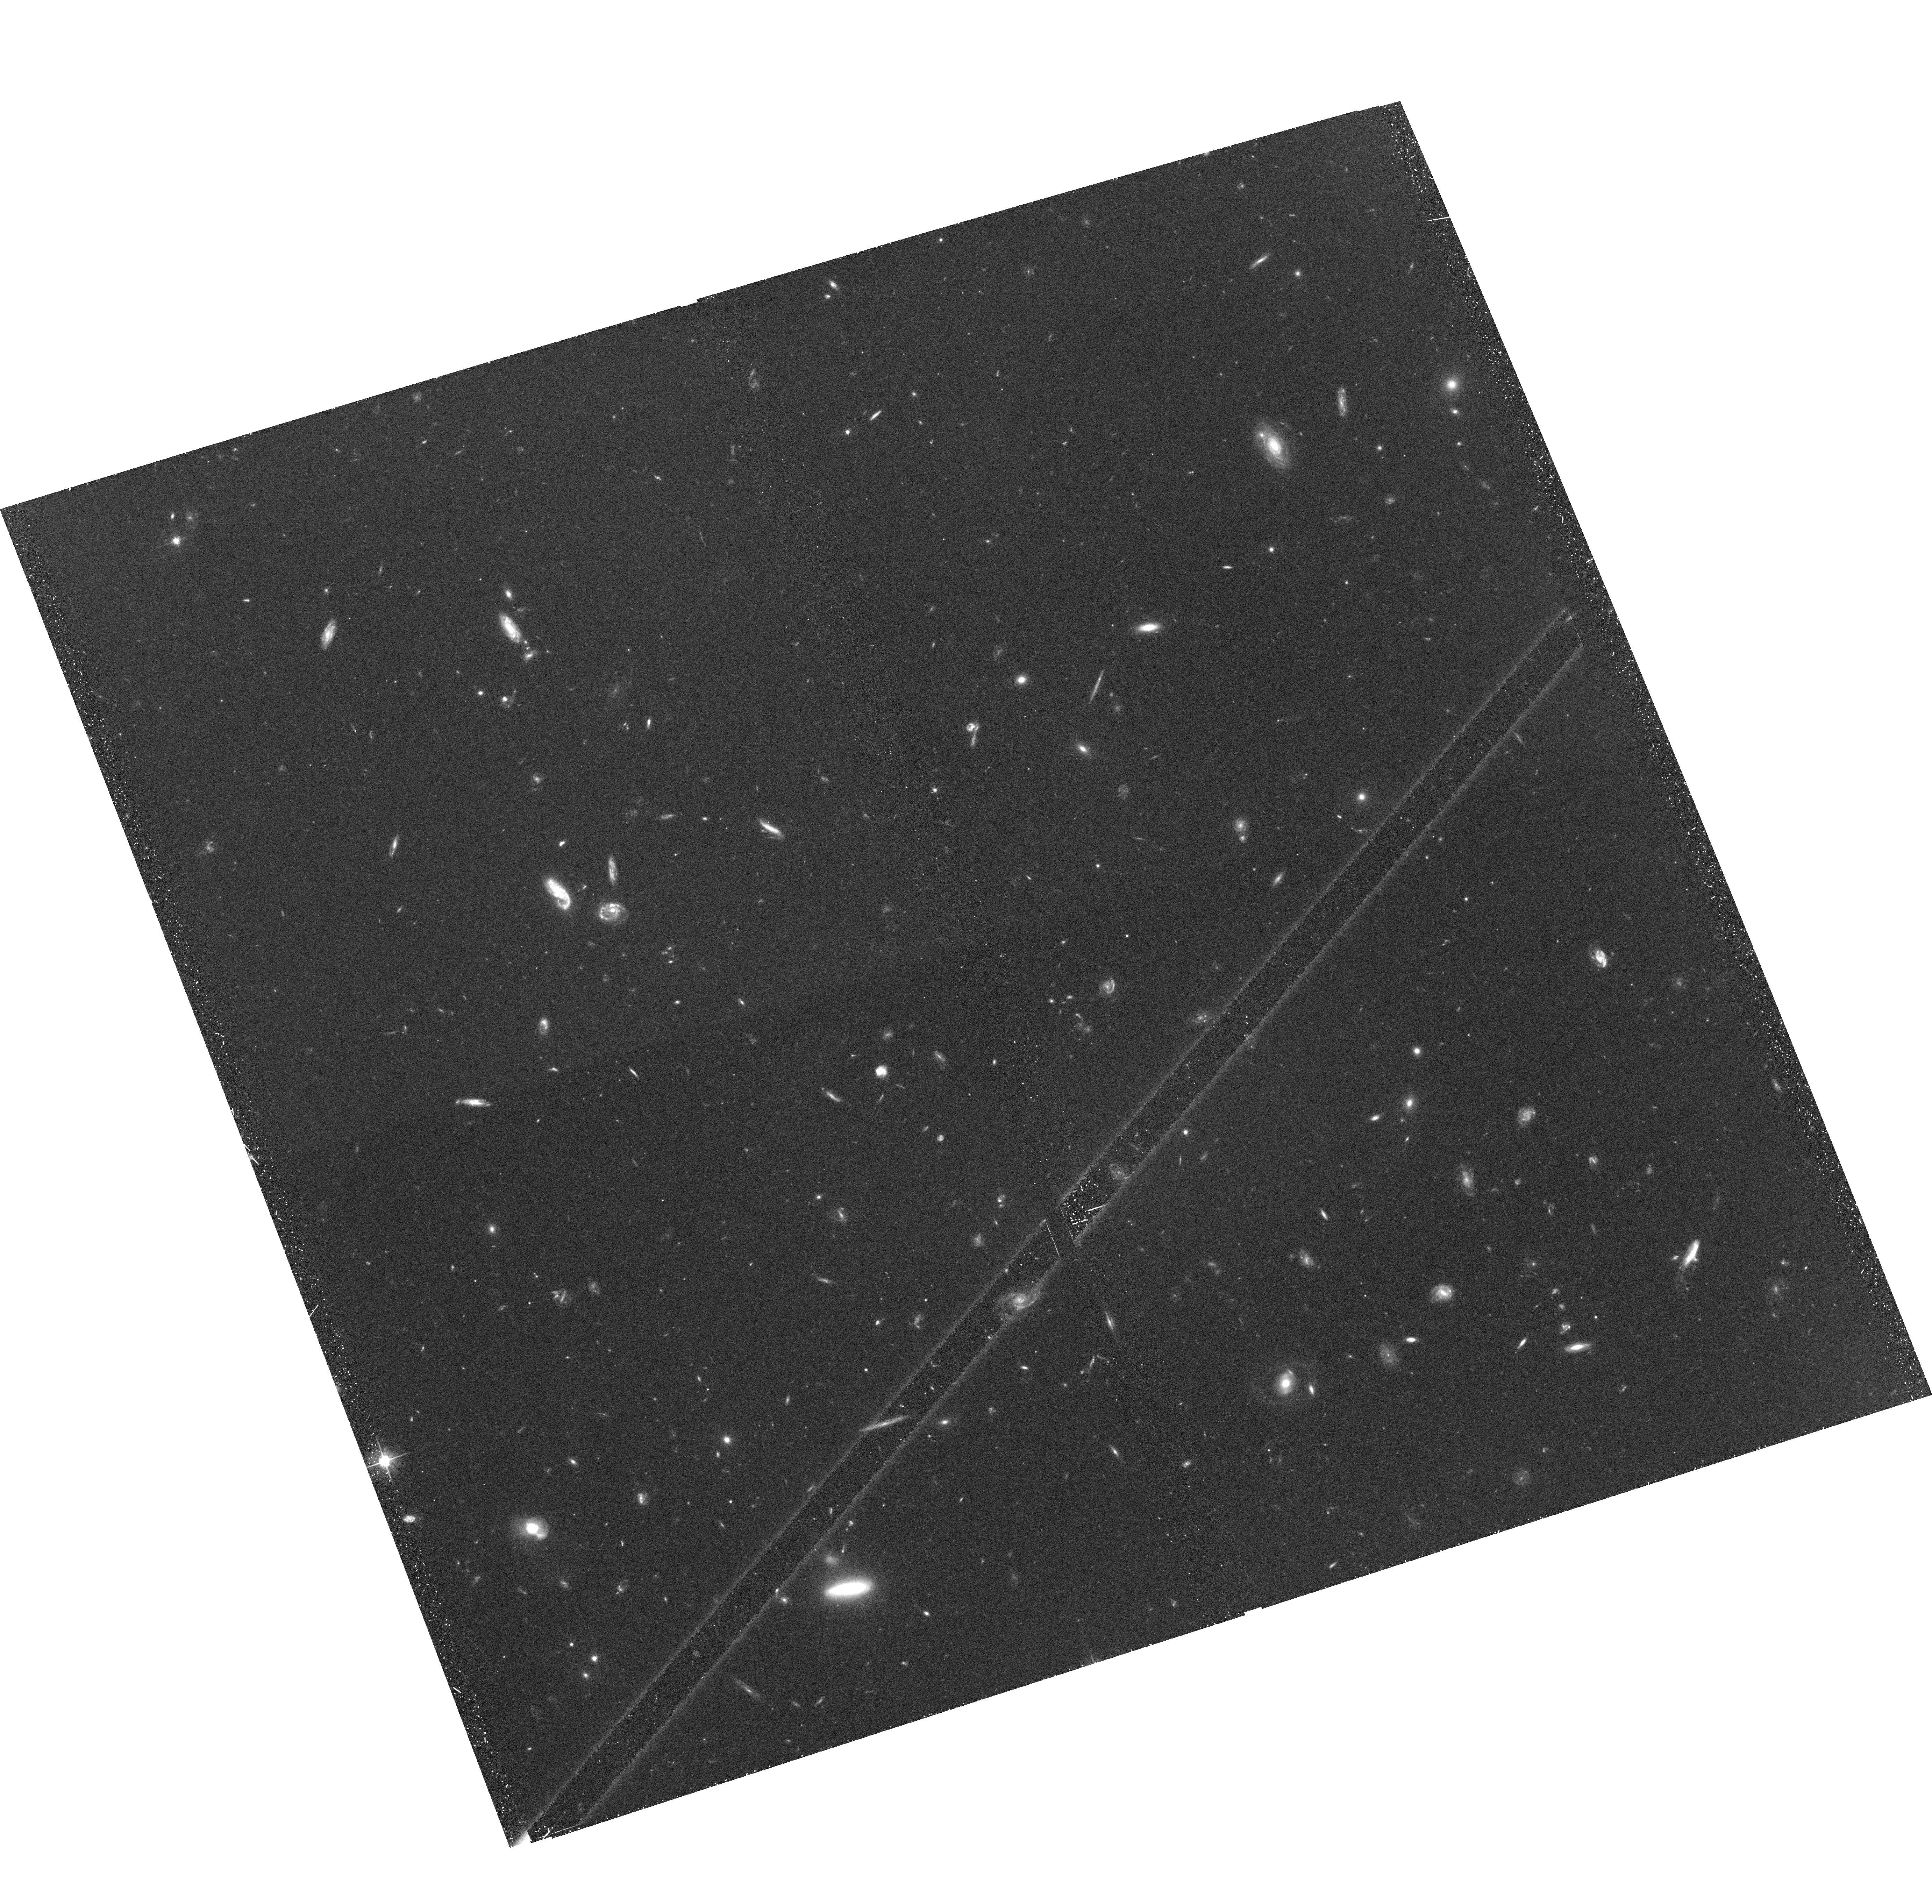
Target: GAL-CLUS-105727-032859. Instrument: ACS/WFC. Filter: F606W. Exposure: 37 min. Observation ID: hst_10994_03_acs_wfc_f606w_j9q103

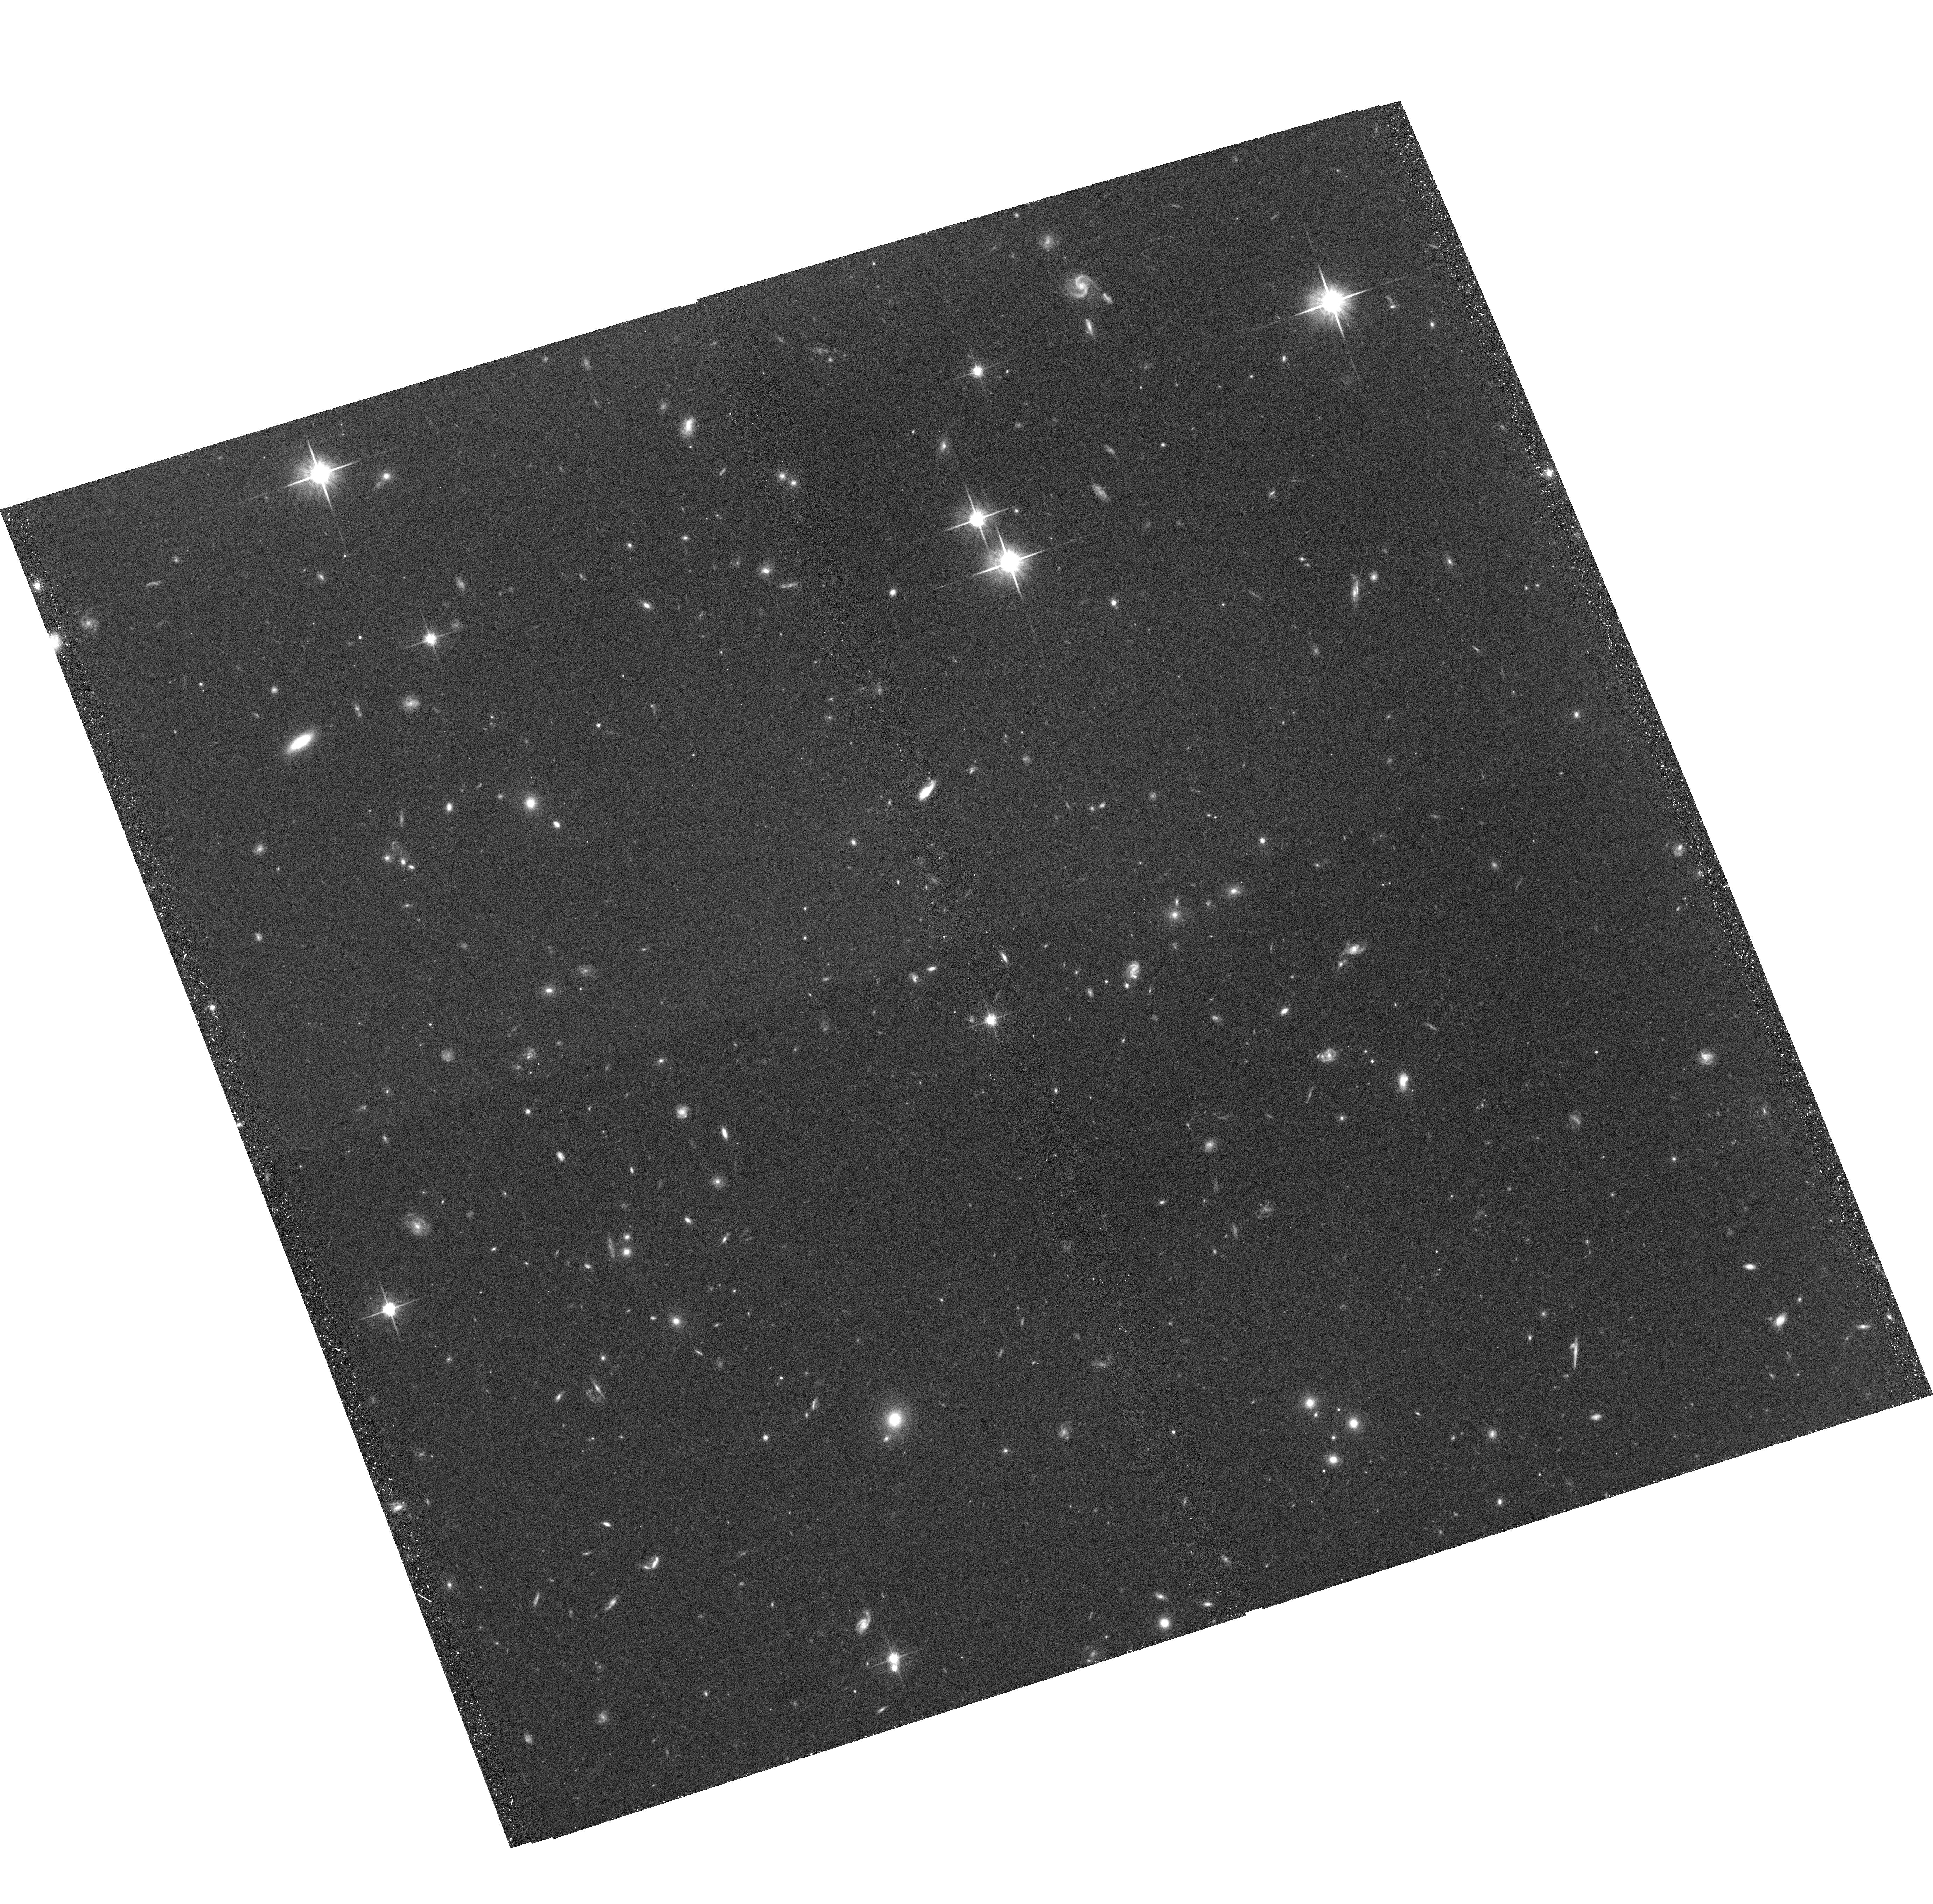
Target: GAL-CLUS-105757-033214. Instrument: ACS/WFC. Filter: F814W. Exposure: 37 min. Observation ID: hst_10994_02_acs_wfc_f814w_j9q102

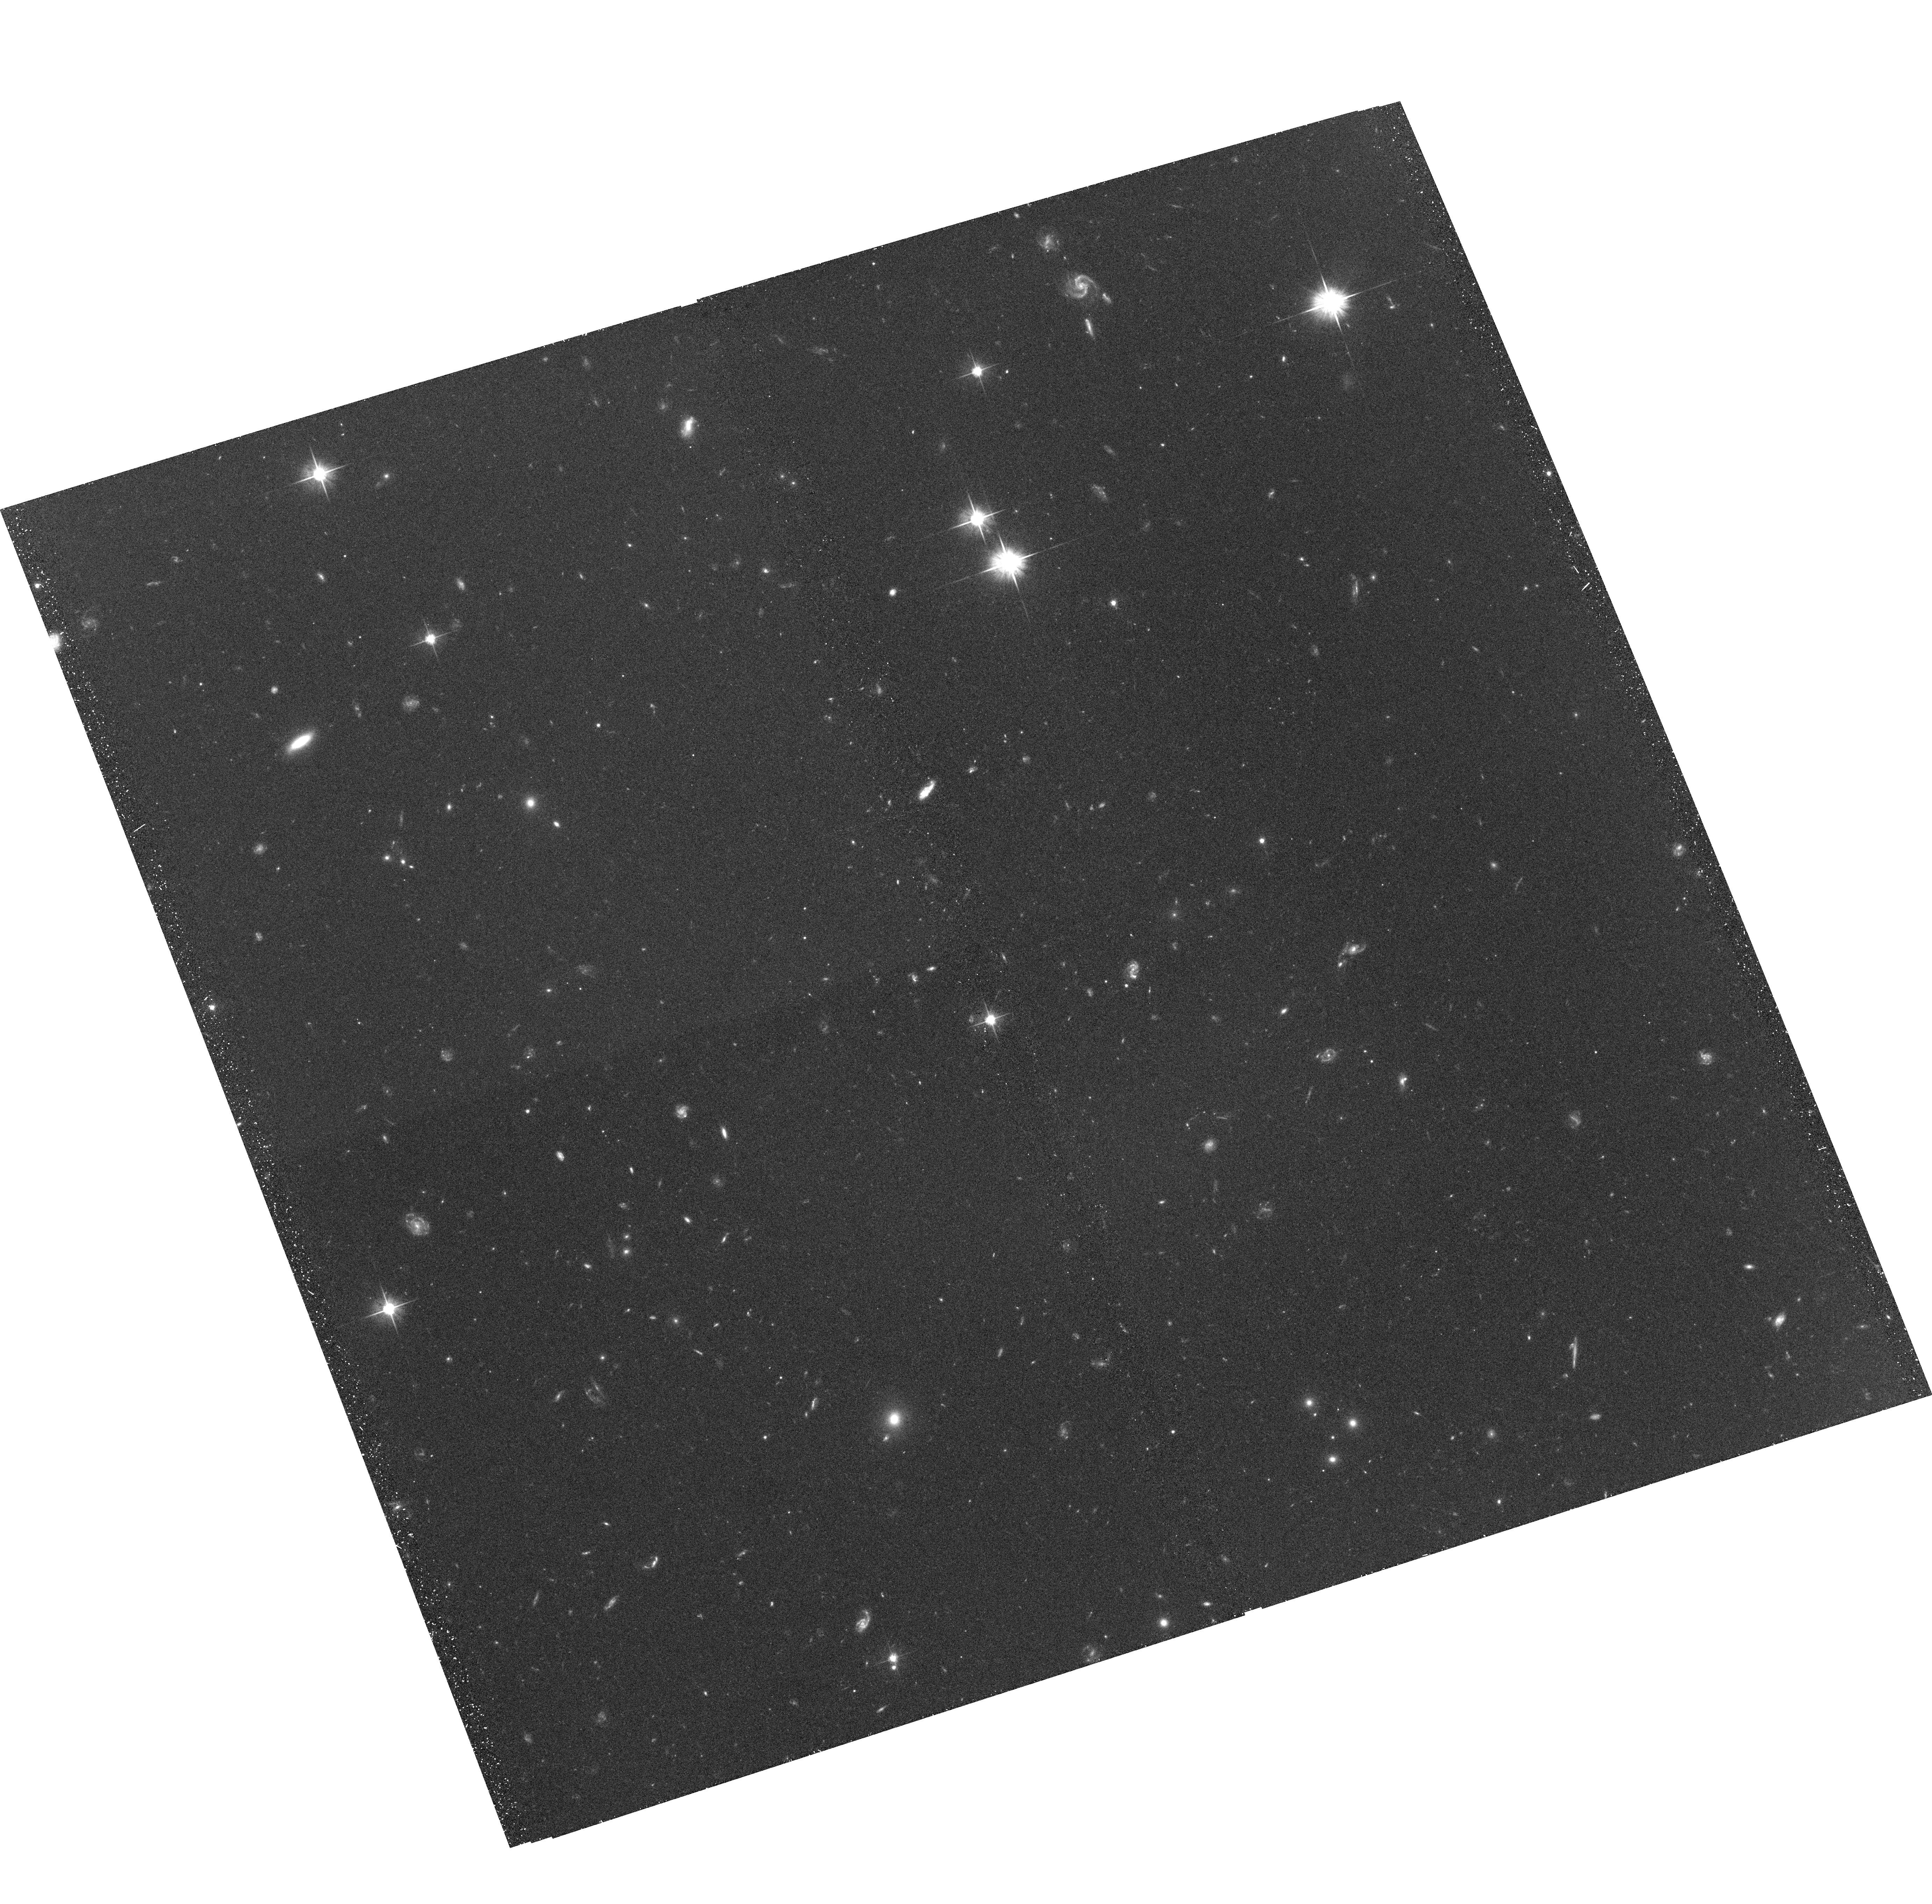
Target: GAL-CLUS-105757-033214. Instrument: ACS/WFC. Filter: F606W. Exposure: 37 min. Observation ID: hst_10994_01_acs_wfc_f606w_j9q101

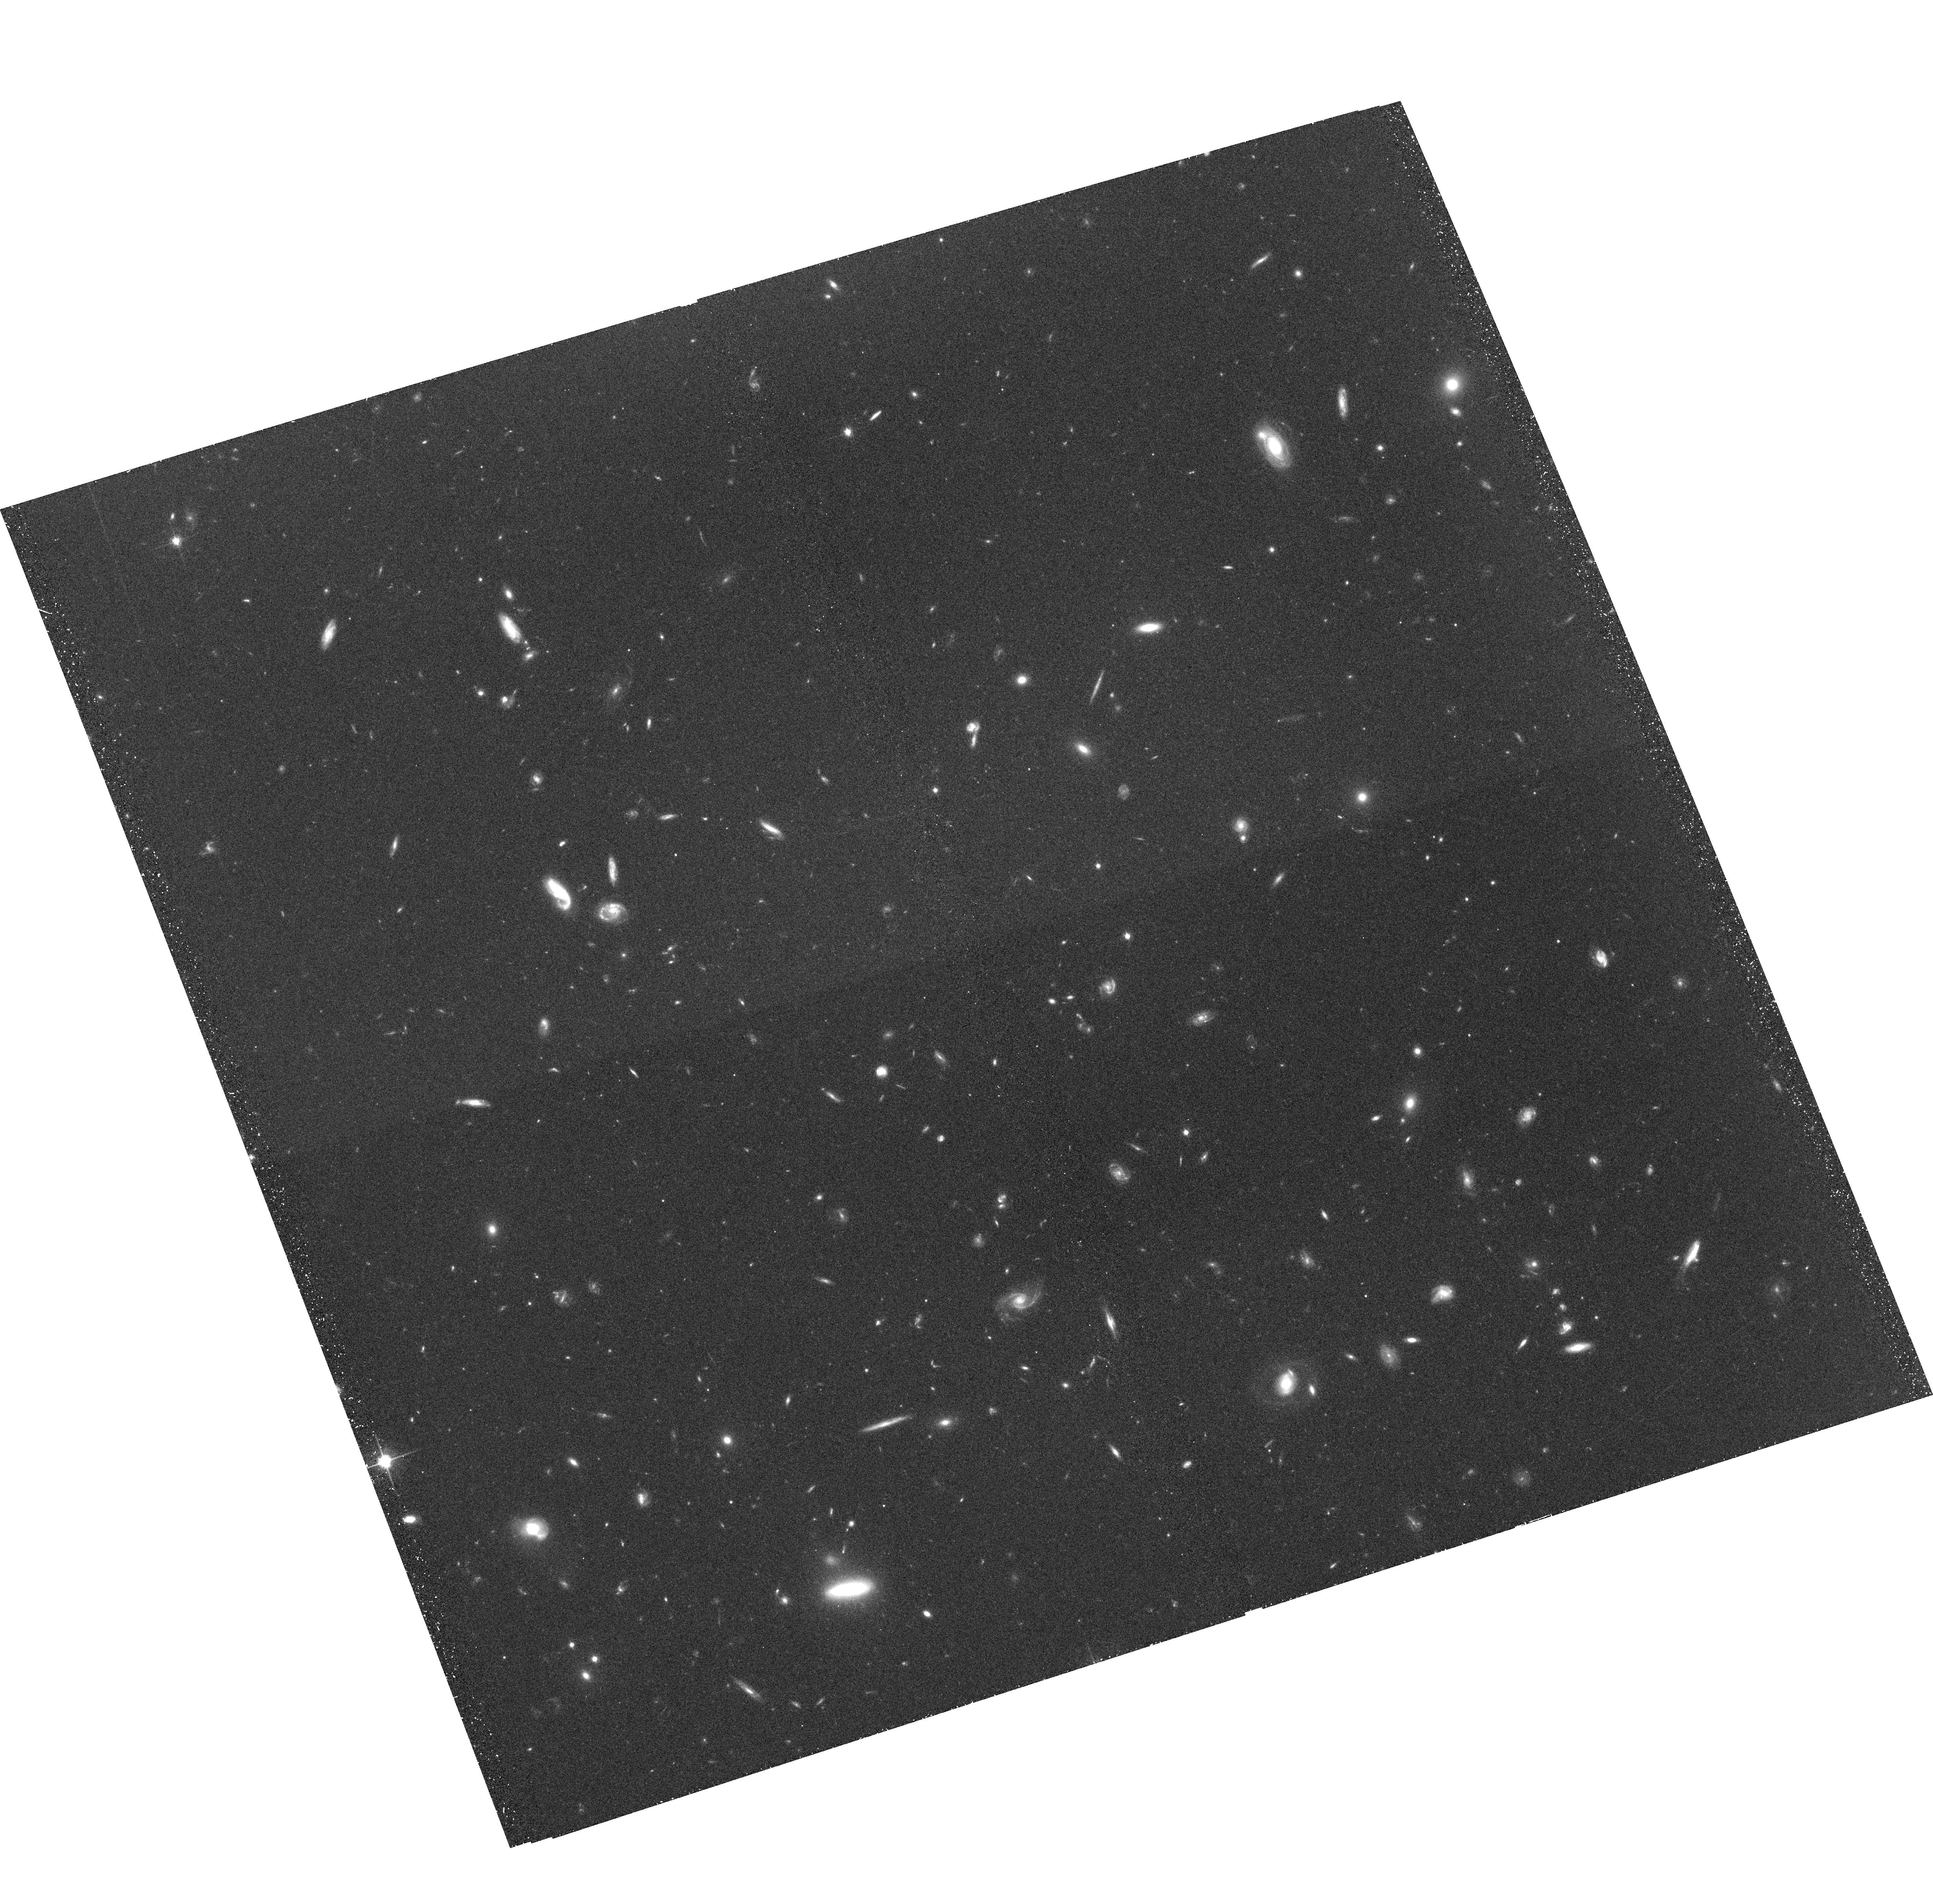
Target: GAL-CLUS-105727-032859. Instrument: ACS/WFC. Filter: F814W. Exposure: 37 min. Observation ID: hst_10994_04_acs_wfc_f814w_j9q104

Infalling Groups and the Origin of Early-Type Galaxies (PI: Ford, Holland)

The creation of the cluster early-type galaxy sequence most likely occurs in groups, as mergers are possible in such environments. Recent results have shown that groups of galaxies at half of the Hubble time show a truncated red-sequence. We are surveying two small groups that will fall into a massive cluster by z=0, to determine the morphologies of the group members. The truncation of the red sequence should show up in the morphology-density relation and in an increased merger fraction.